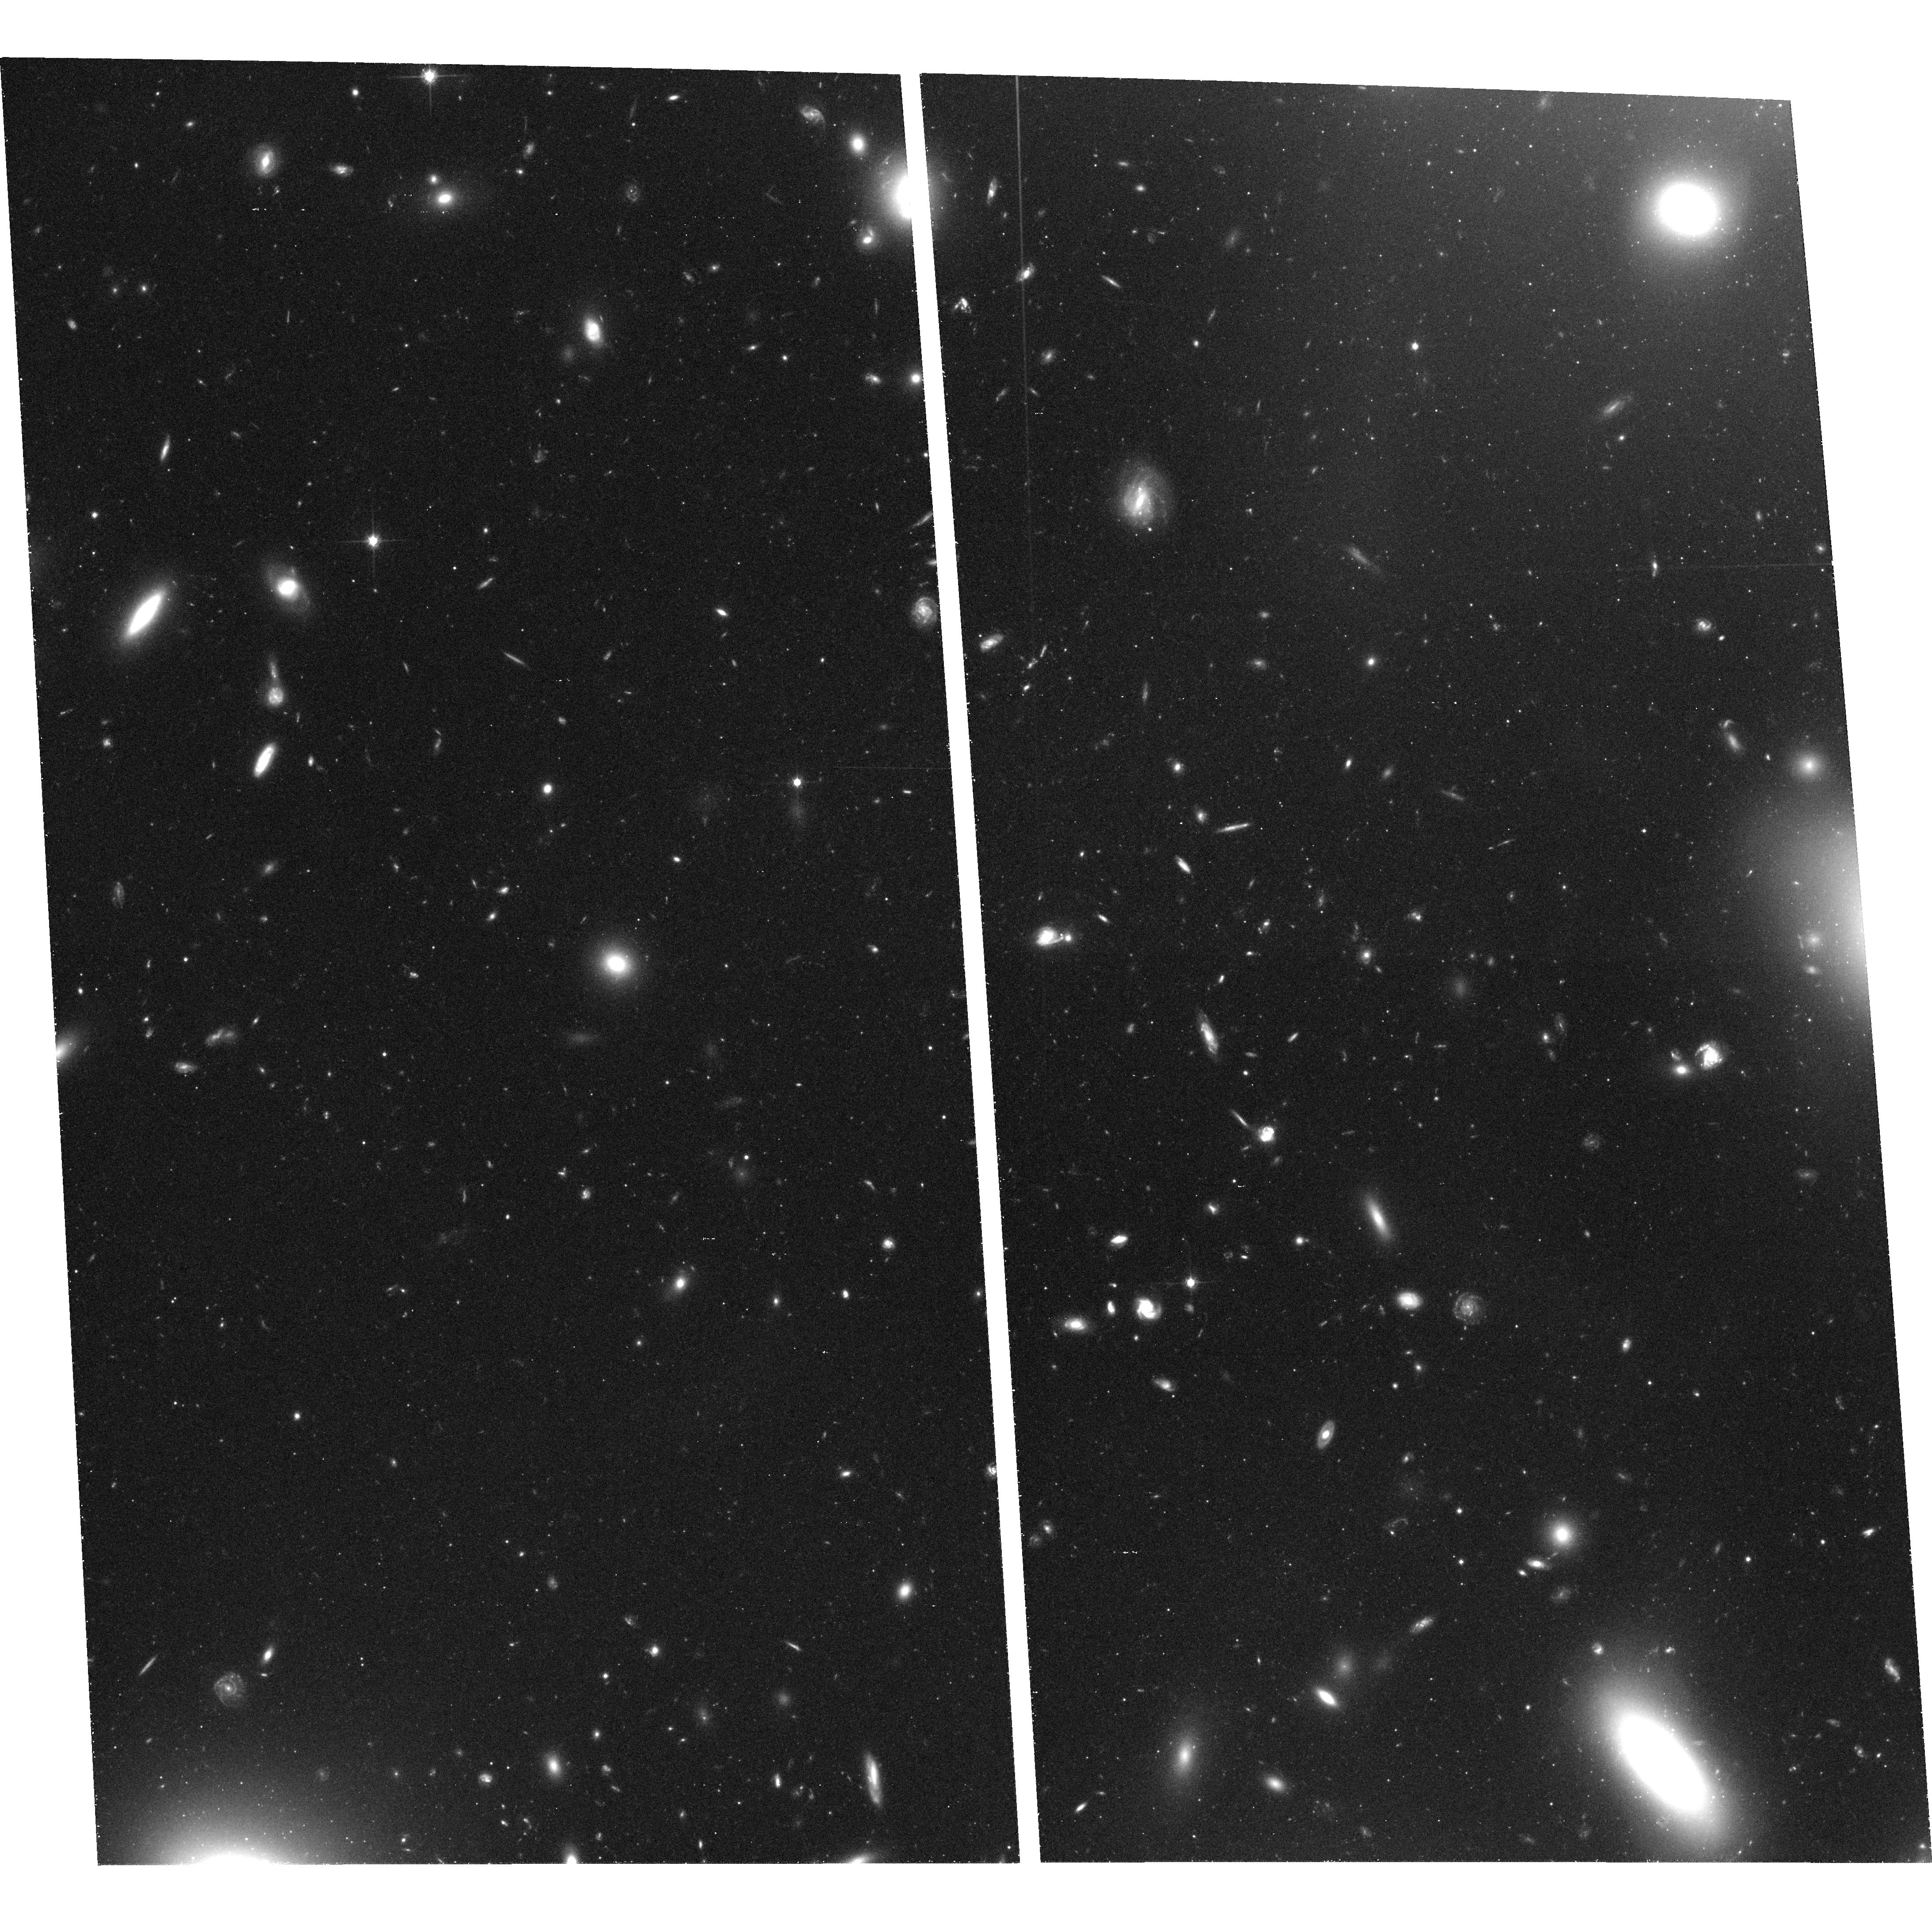
Target: ABELL1185
Instrument: ACS/WFC
Filter: F814W
Exposure: 1.1 h
Observation ID: hst_9438_13_acs_wfc_f814w_j6me13

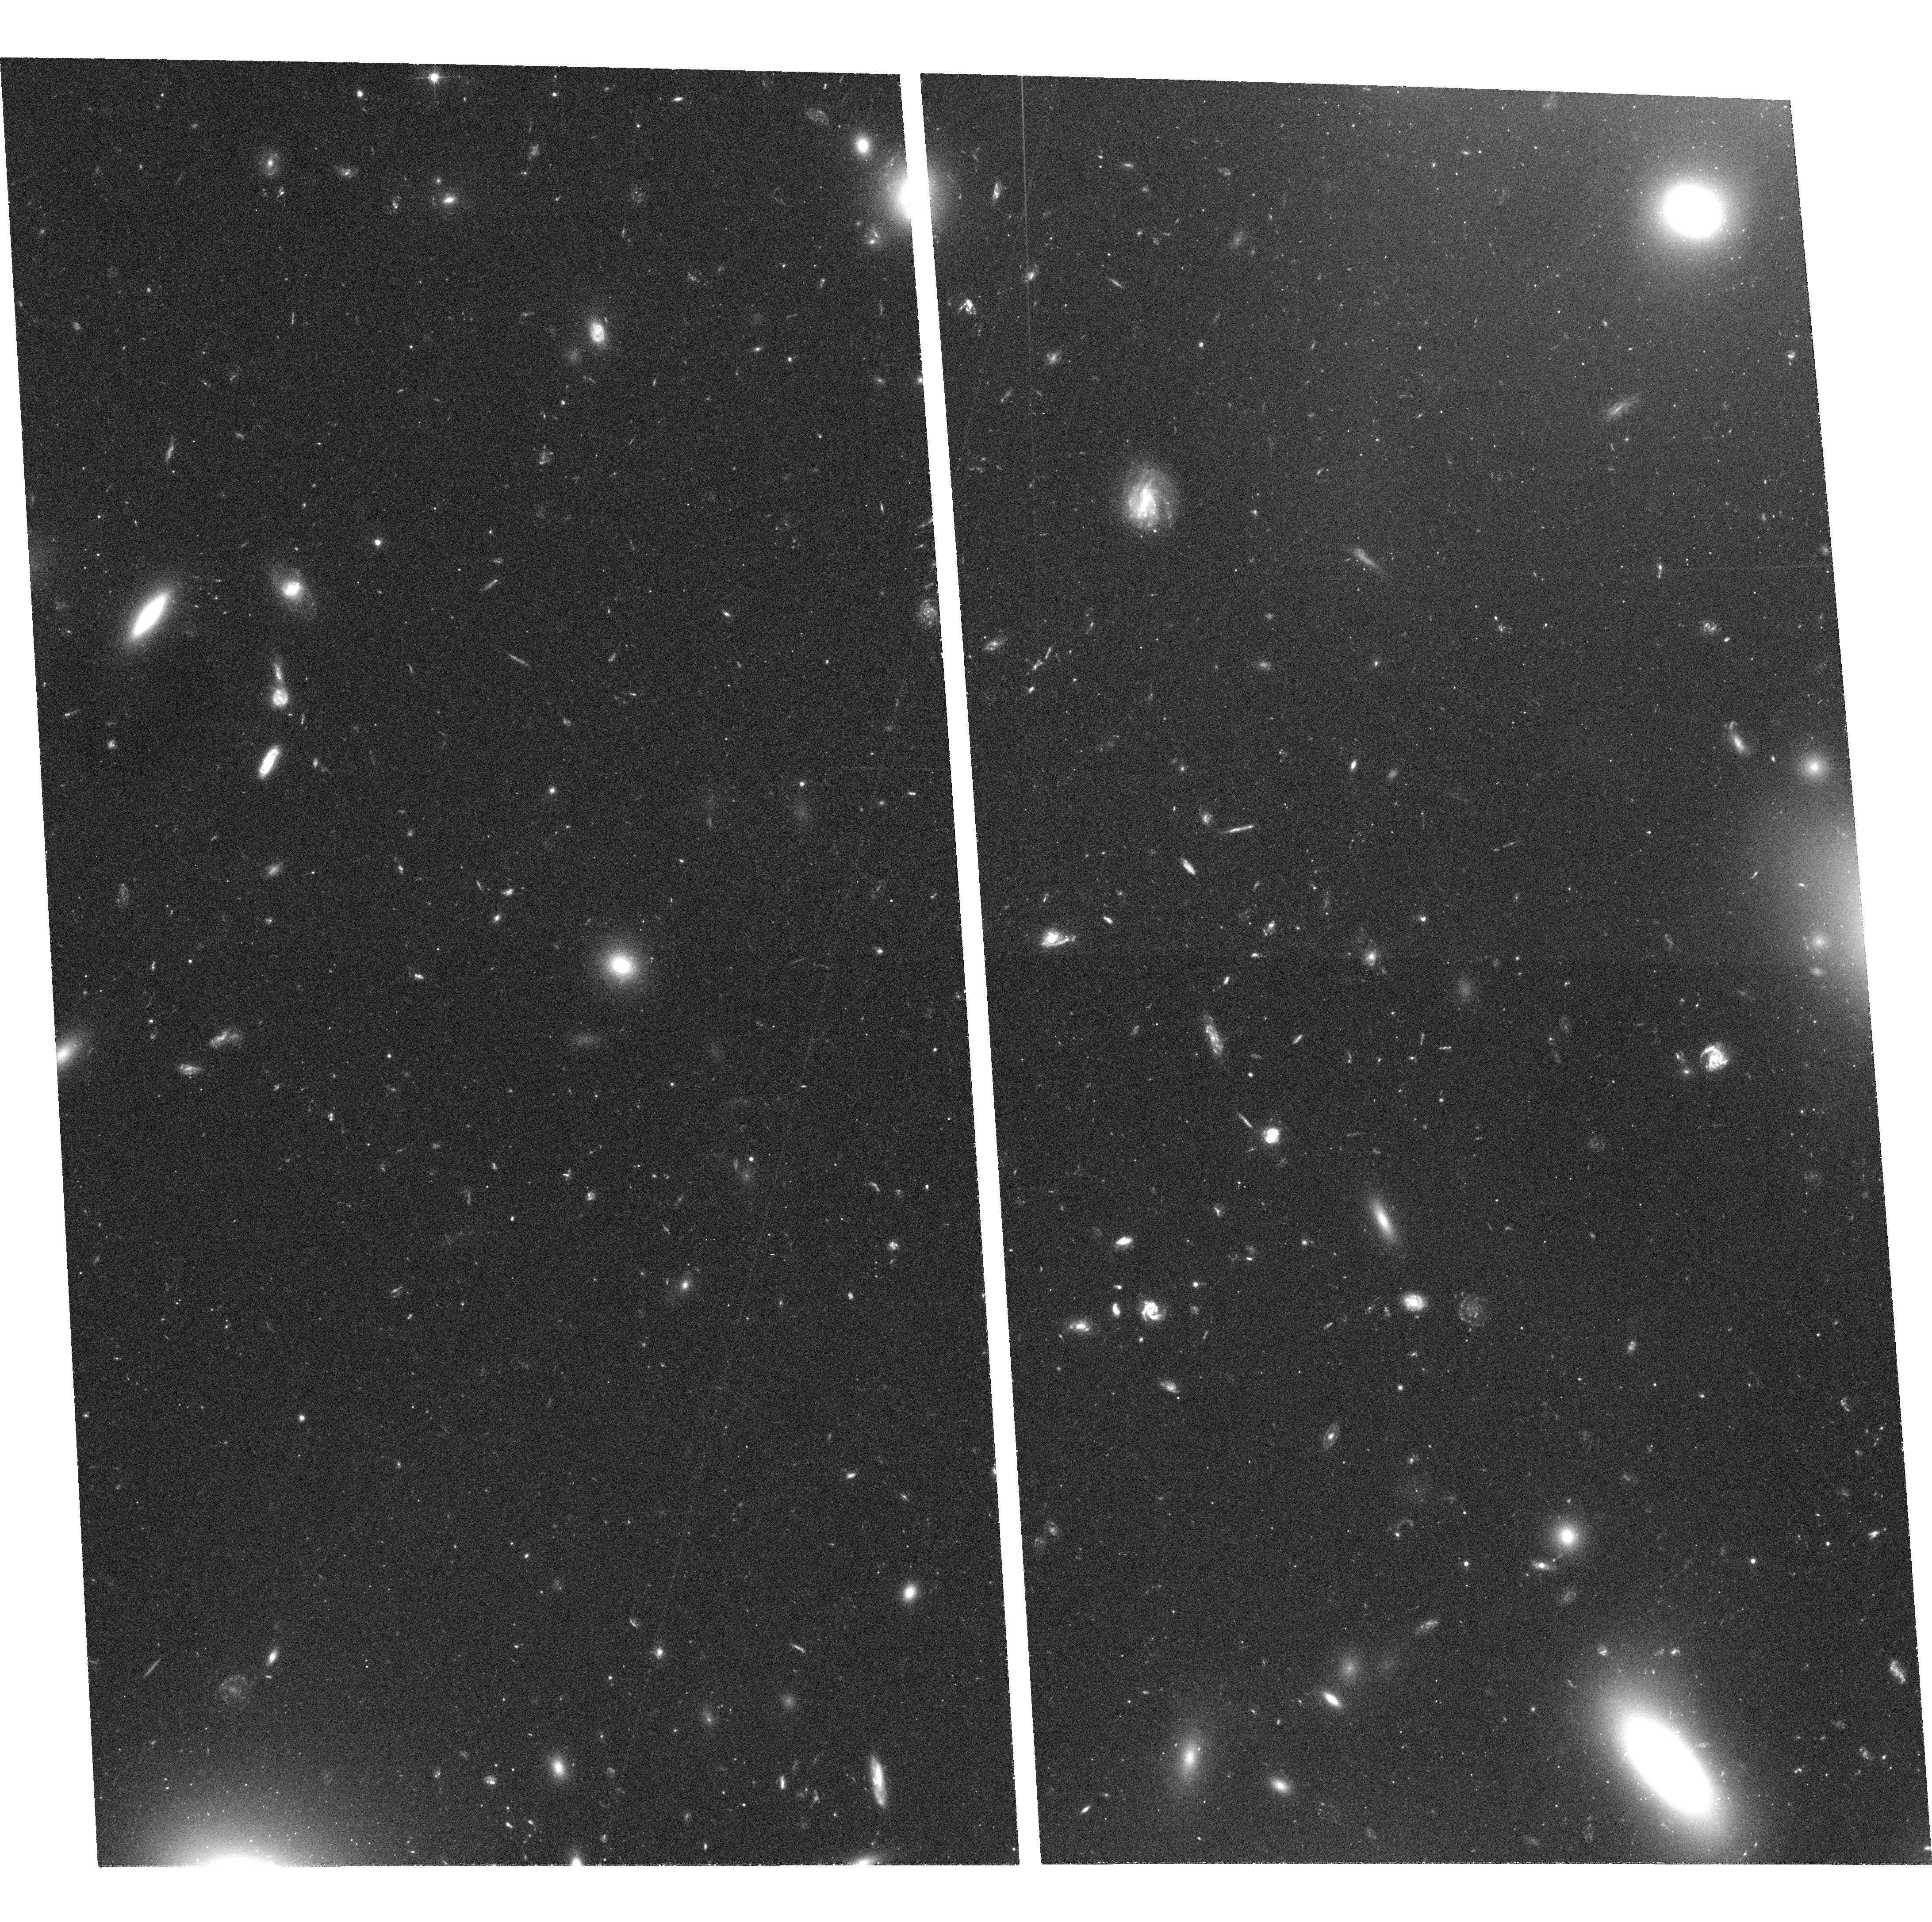
Target: ABELL1185
Instrument: ACS/WFC
Filter: F555W
Exposure: 2.2 h
Observation ID: hst_9438_05_acs_wfc_f555w_j6me05

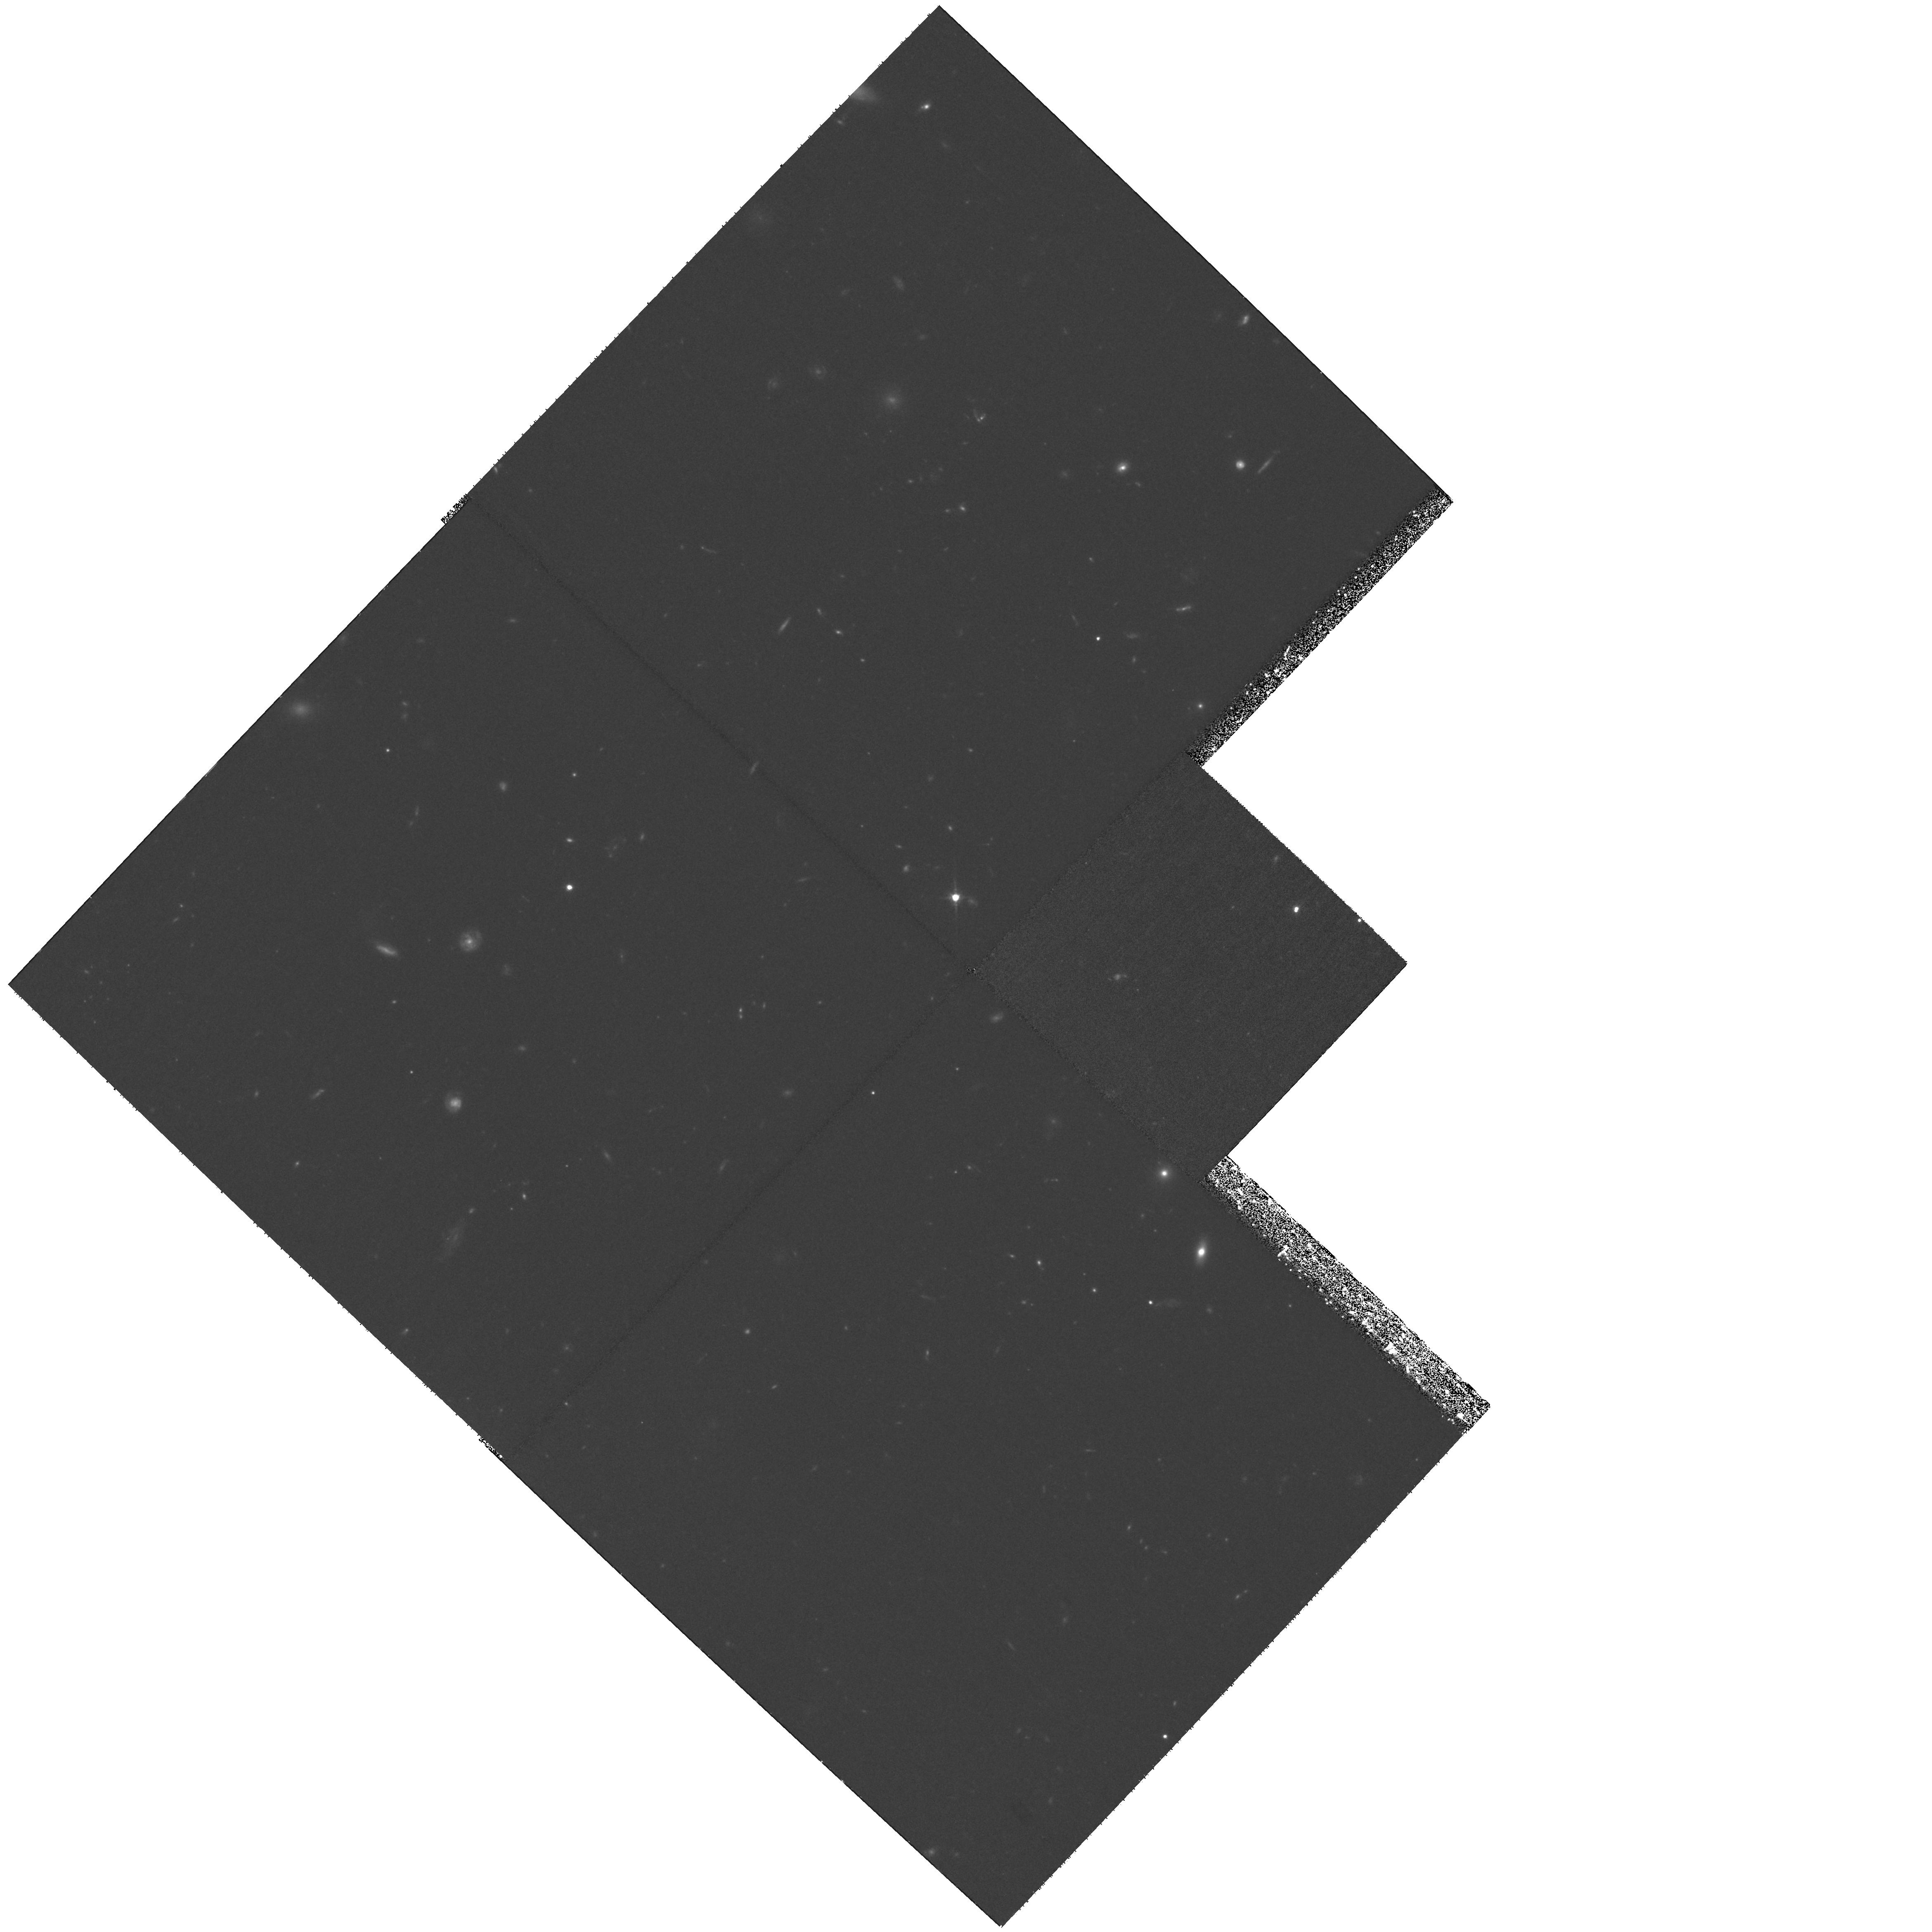
Target: ABELL1185
Instrument: WFPC2/PC
Filter: F814W
Exposure: 2.2 h
Observation ID: hst_9438_01_wfpc2_pc_f814w_u6me01

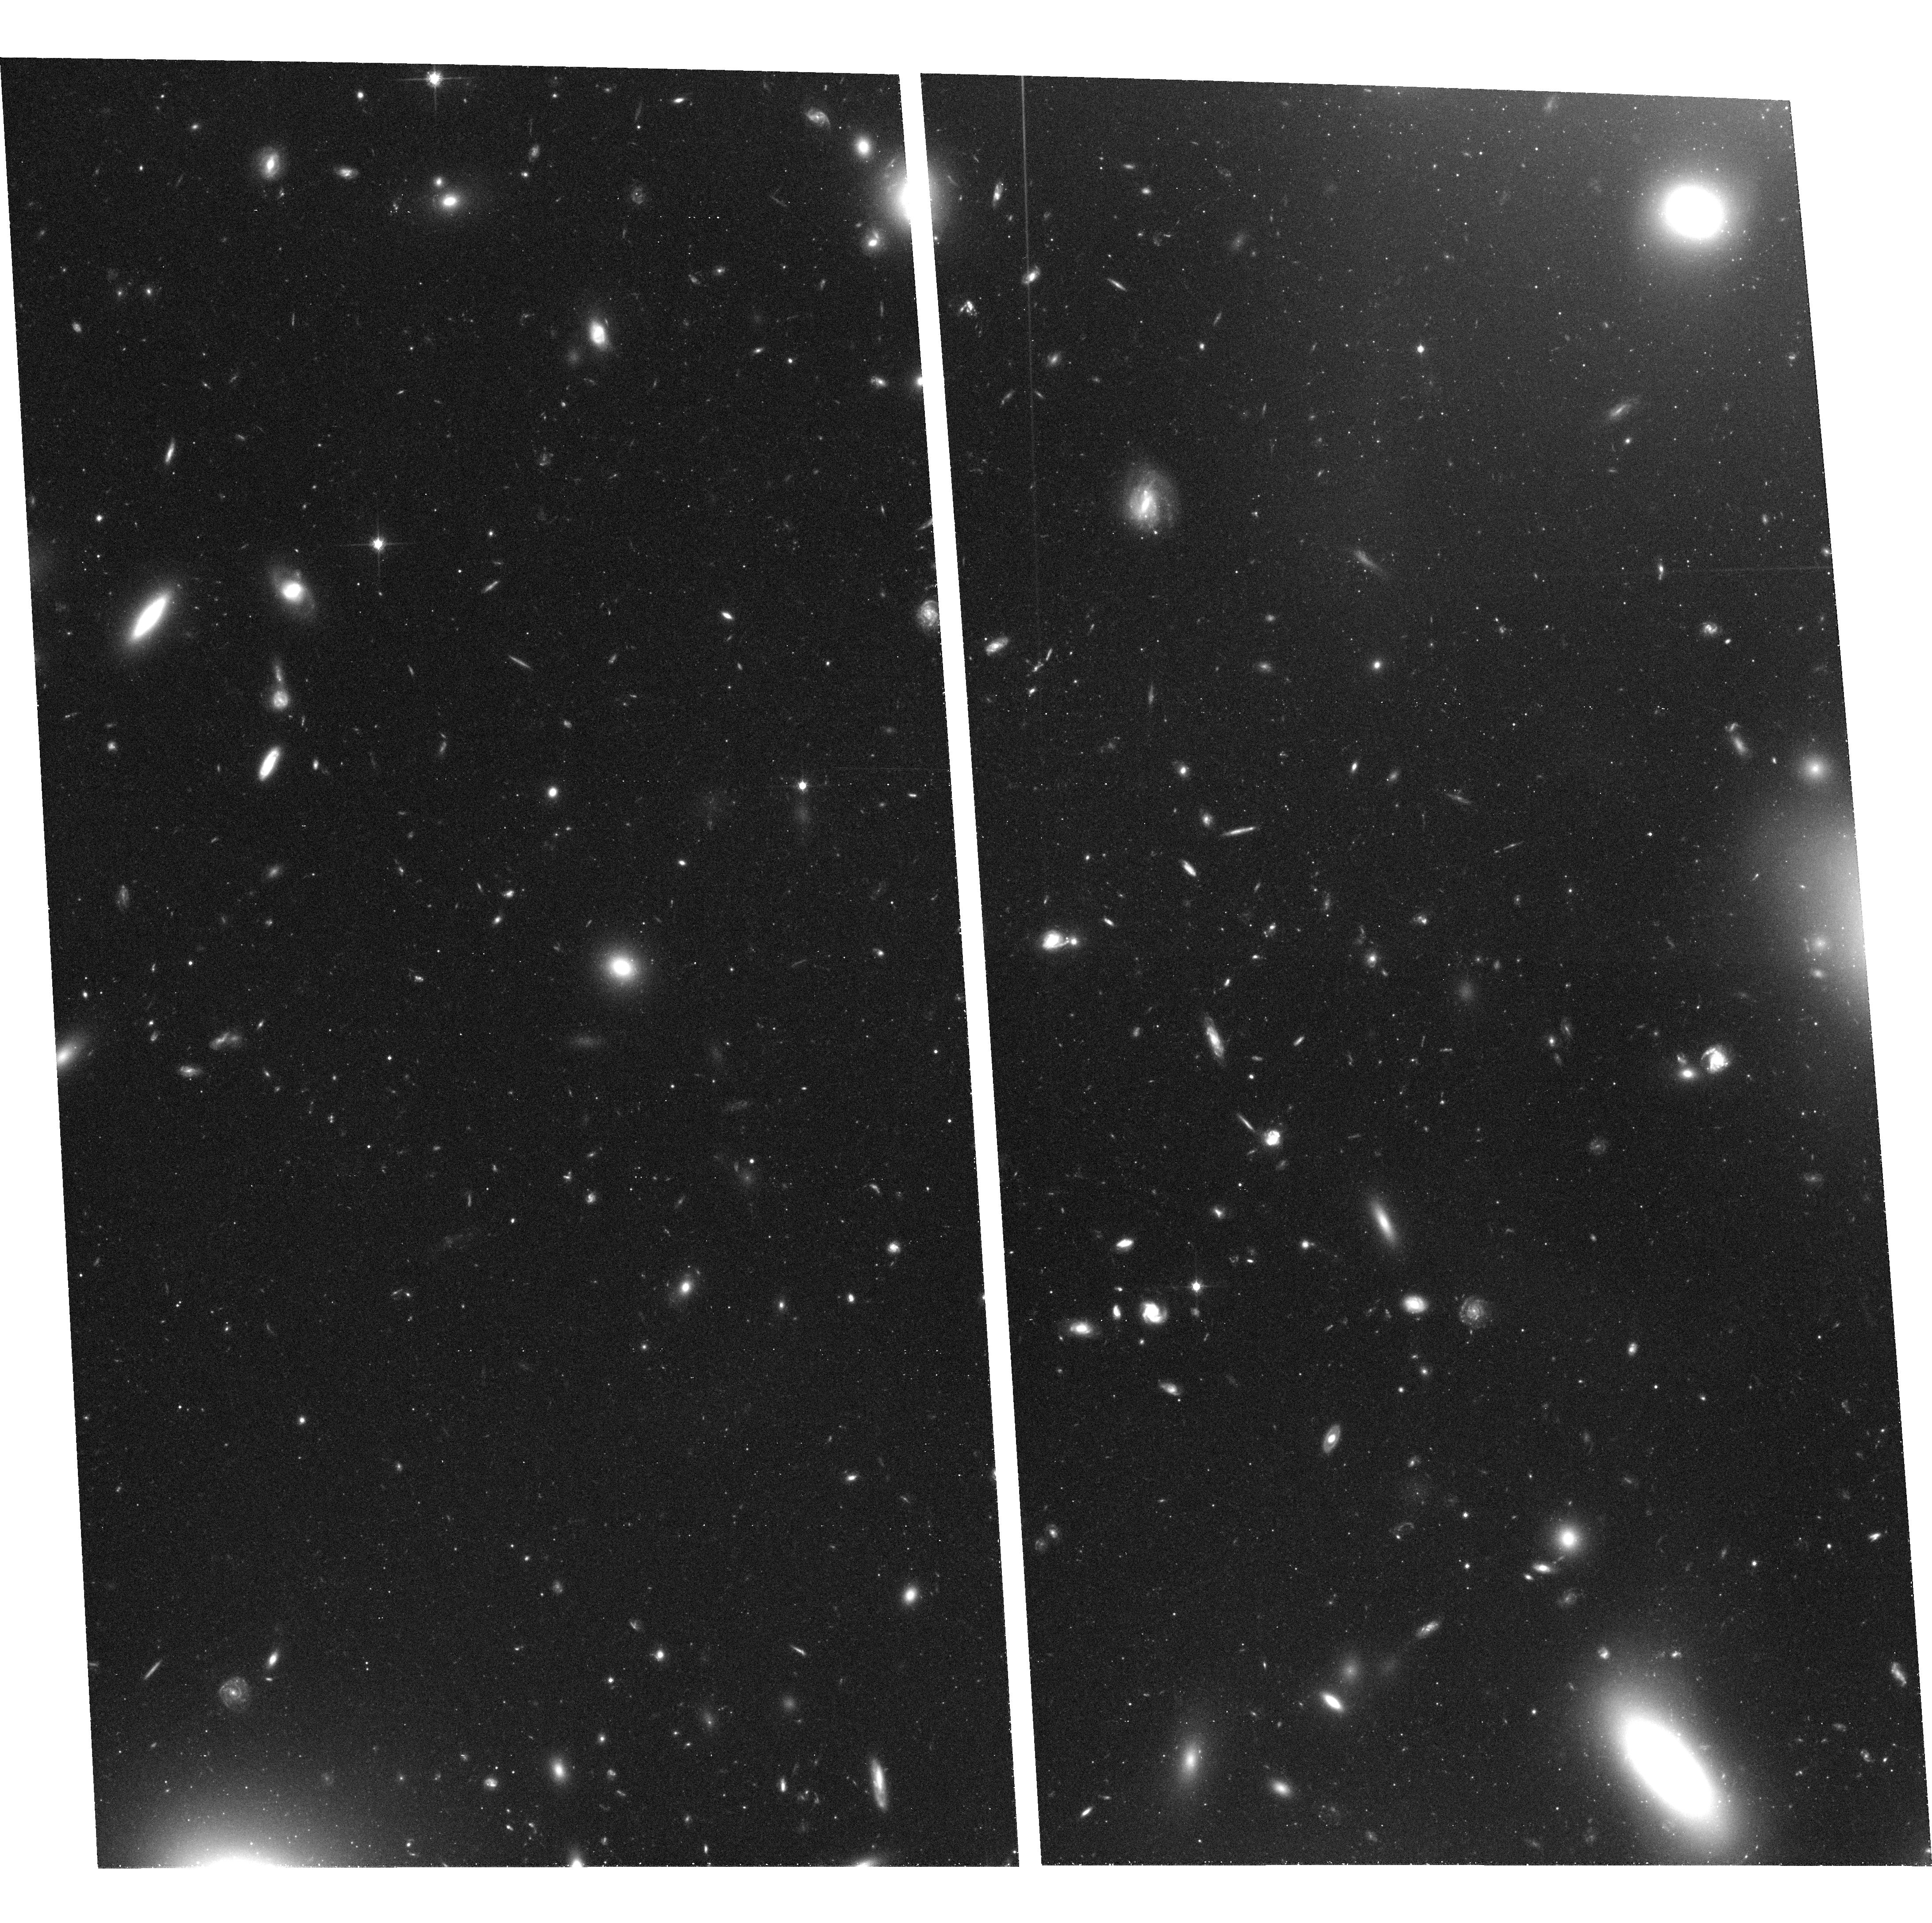
Target: ABELL1185
Instrument: ACS/WFC
Filter: F814W
Exposure: 1.1 h
Observation ID: hst_9438_03_acs_wfc_f814w_j6me03

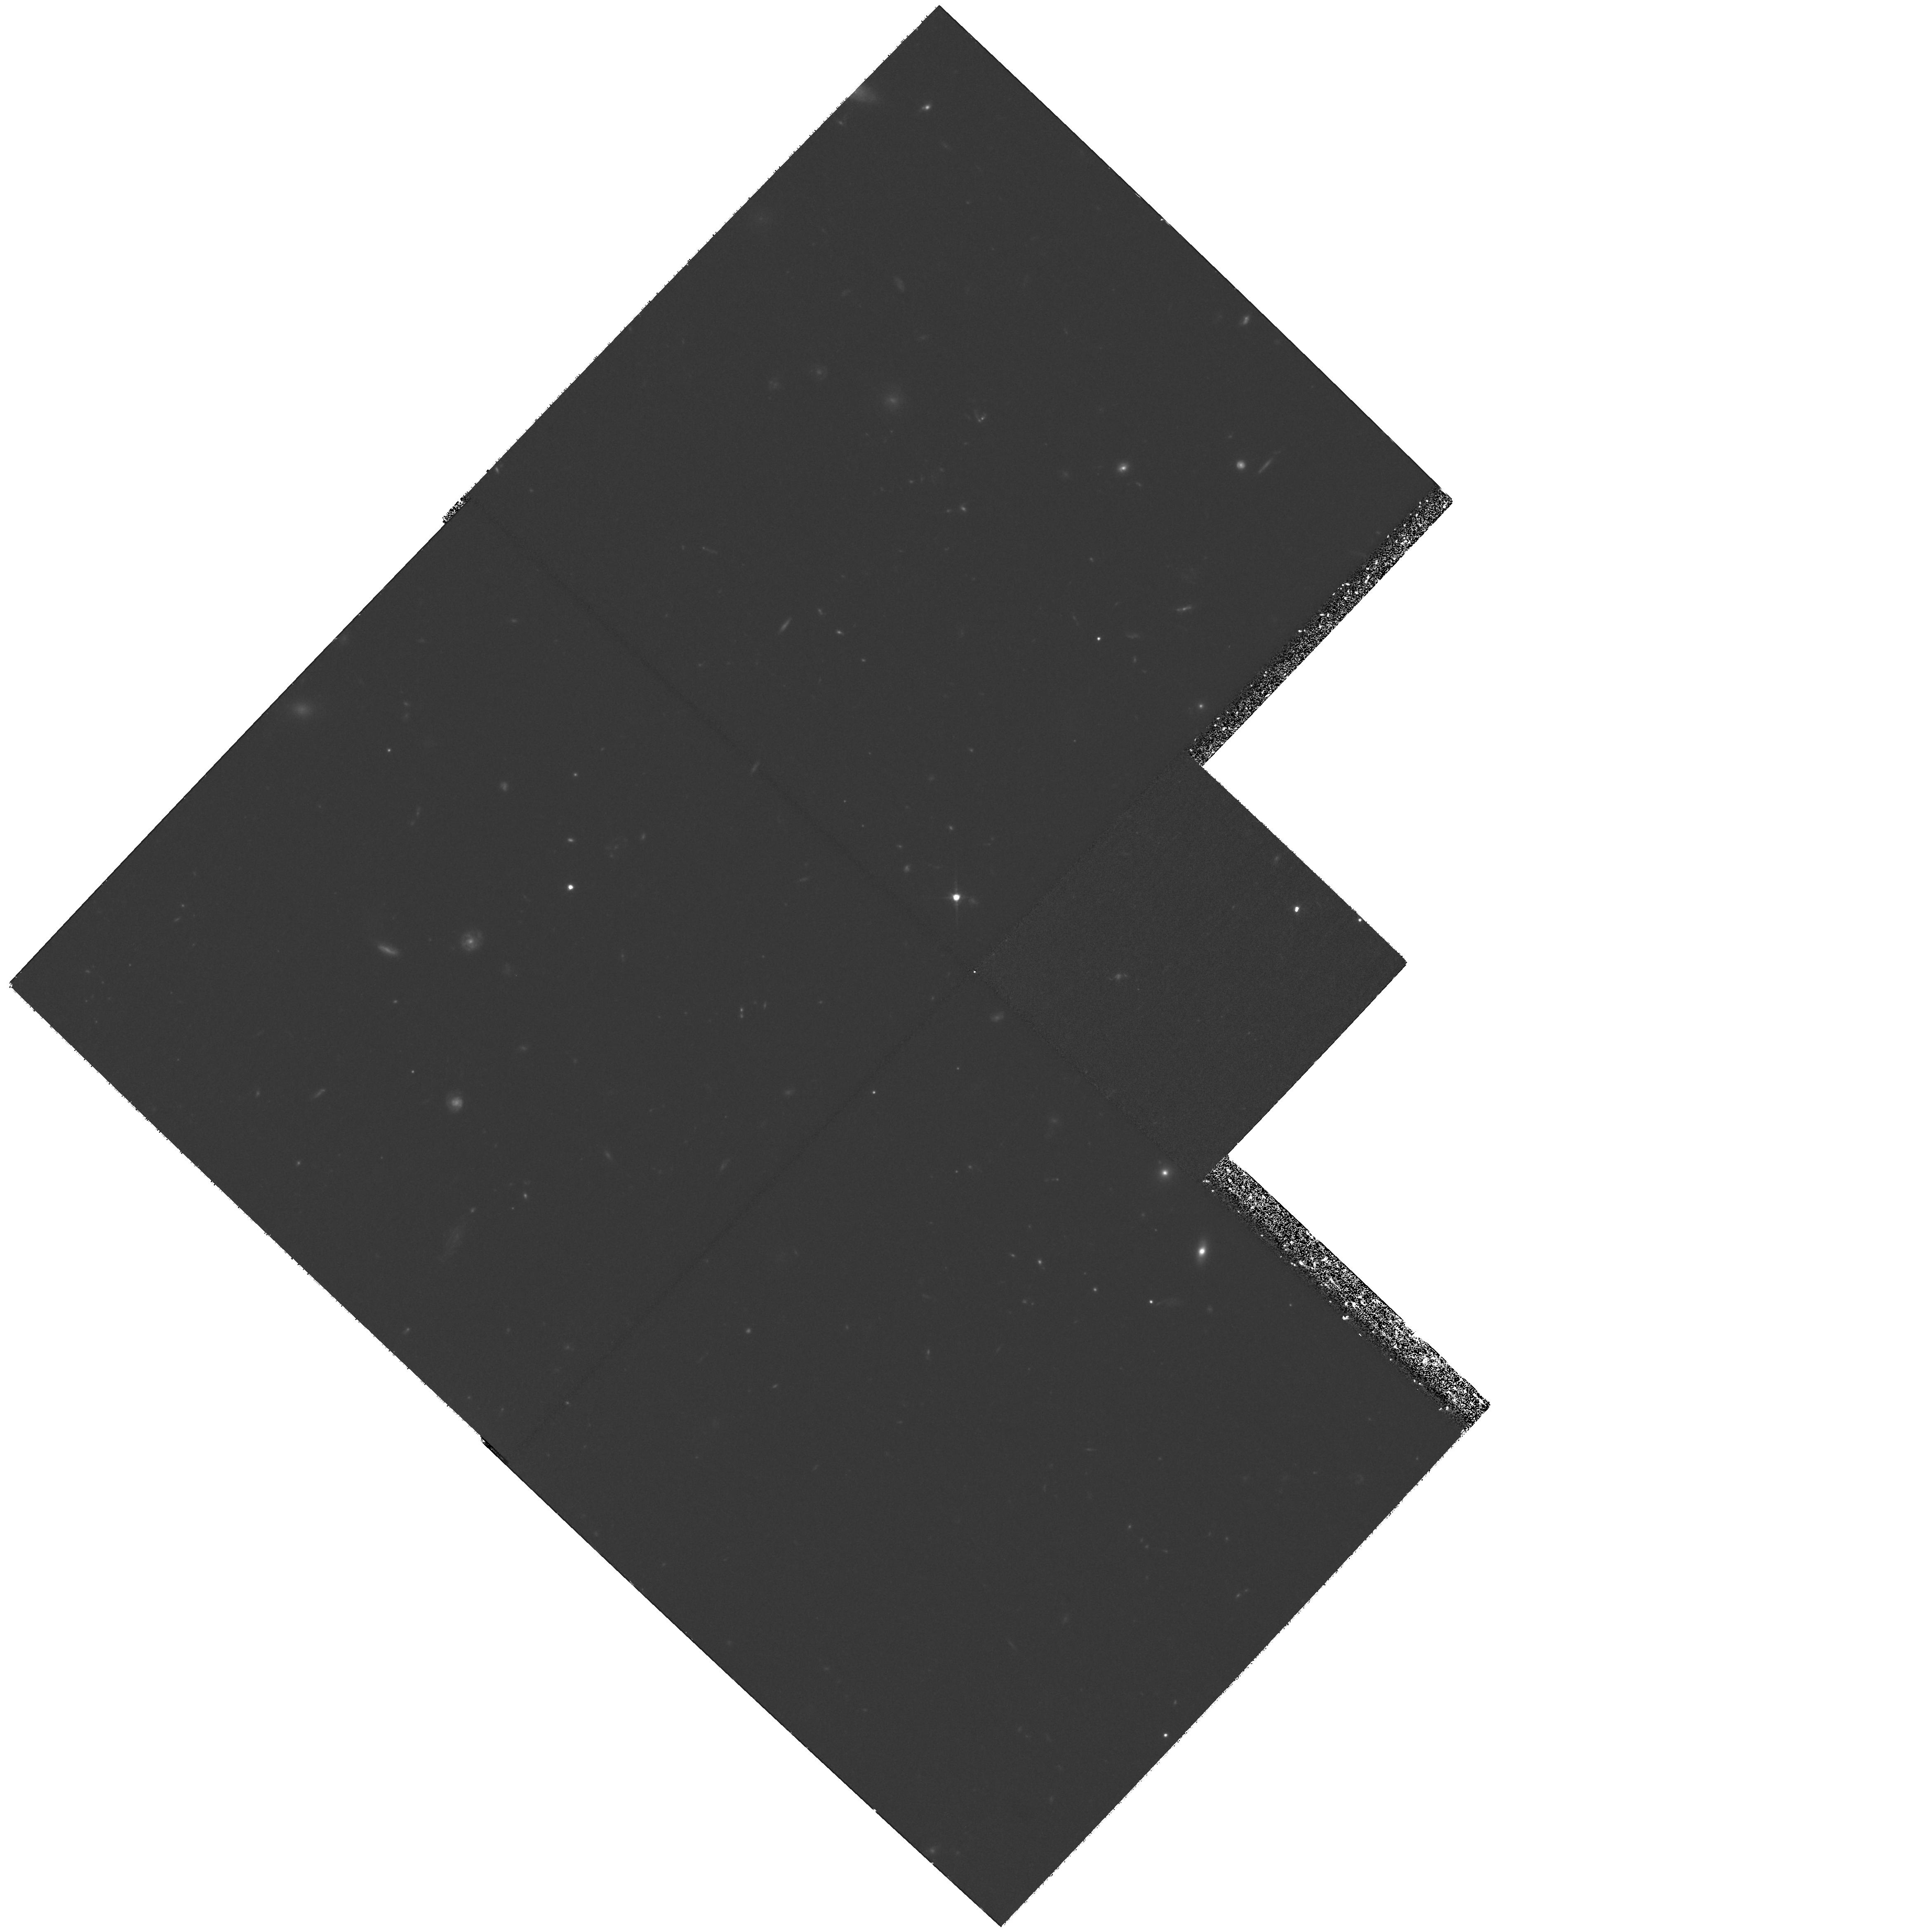
Target: ABELL1185
Instrument: WFPC2/PC
Filter: F814W
Exposure: 2.2 h
Observation ID: hst_9438_02_wfpc2_pc_f814w_u6me02

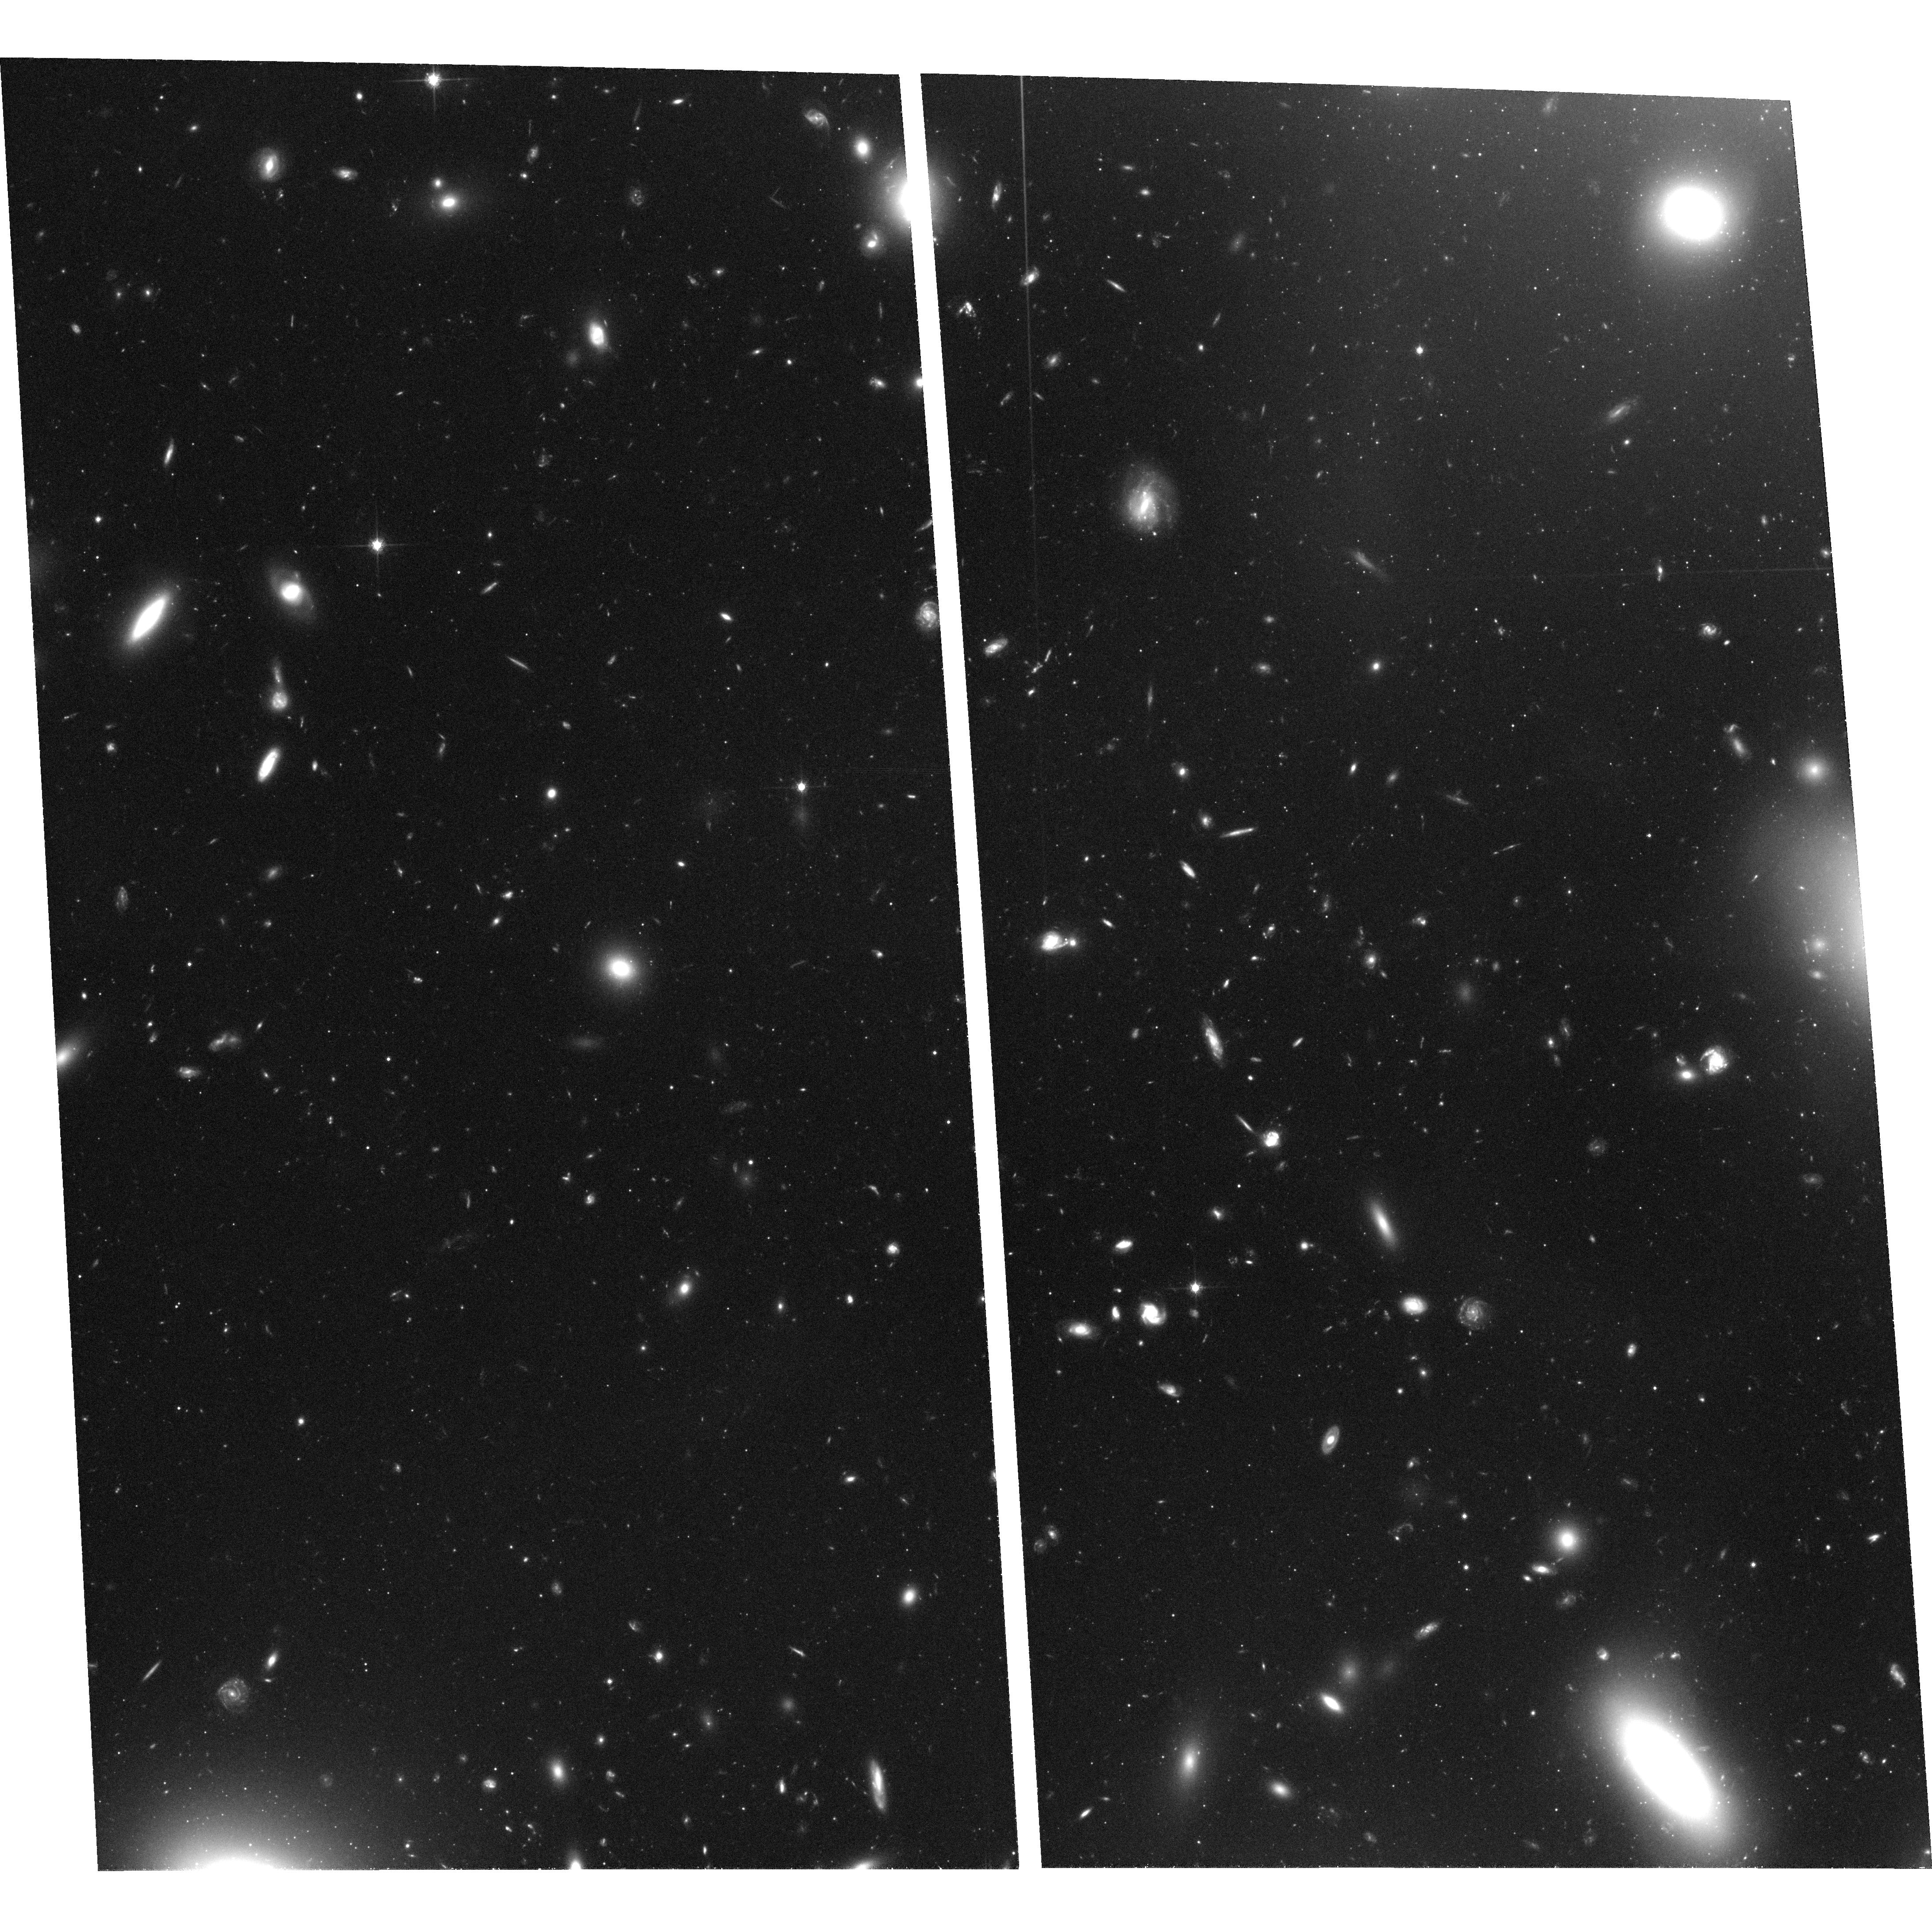
Target: ABELL1185
Instrument: ACS/WFC
Filter: F814W
Exposure: 2.2 h
Observation ID: hst_9438_02_acs_wfc_f814w_j6me02

The Origin of the Intergalactic Globular Cluster Population in Abell 1185 (PI: West, Michael J.)

We request deep V and I observations with ACS to examine the properties of a newly discovered population of intergalactic globular clusters in the core of the rich galaxy cluster Abell 1185. Our previous WFPC2 observations of this field (GO-8164) revealed an excess of five times the number of objects at the expected magnitudes of globular clusters compared to the Hubble Deep Fields. The colors and luminosity function of these intergalactic globular clusters will place strong constraints on their origin, which in turn will yield new insights to the evolution of galaxy populations in dense environments.